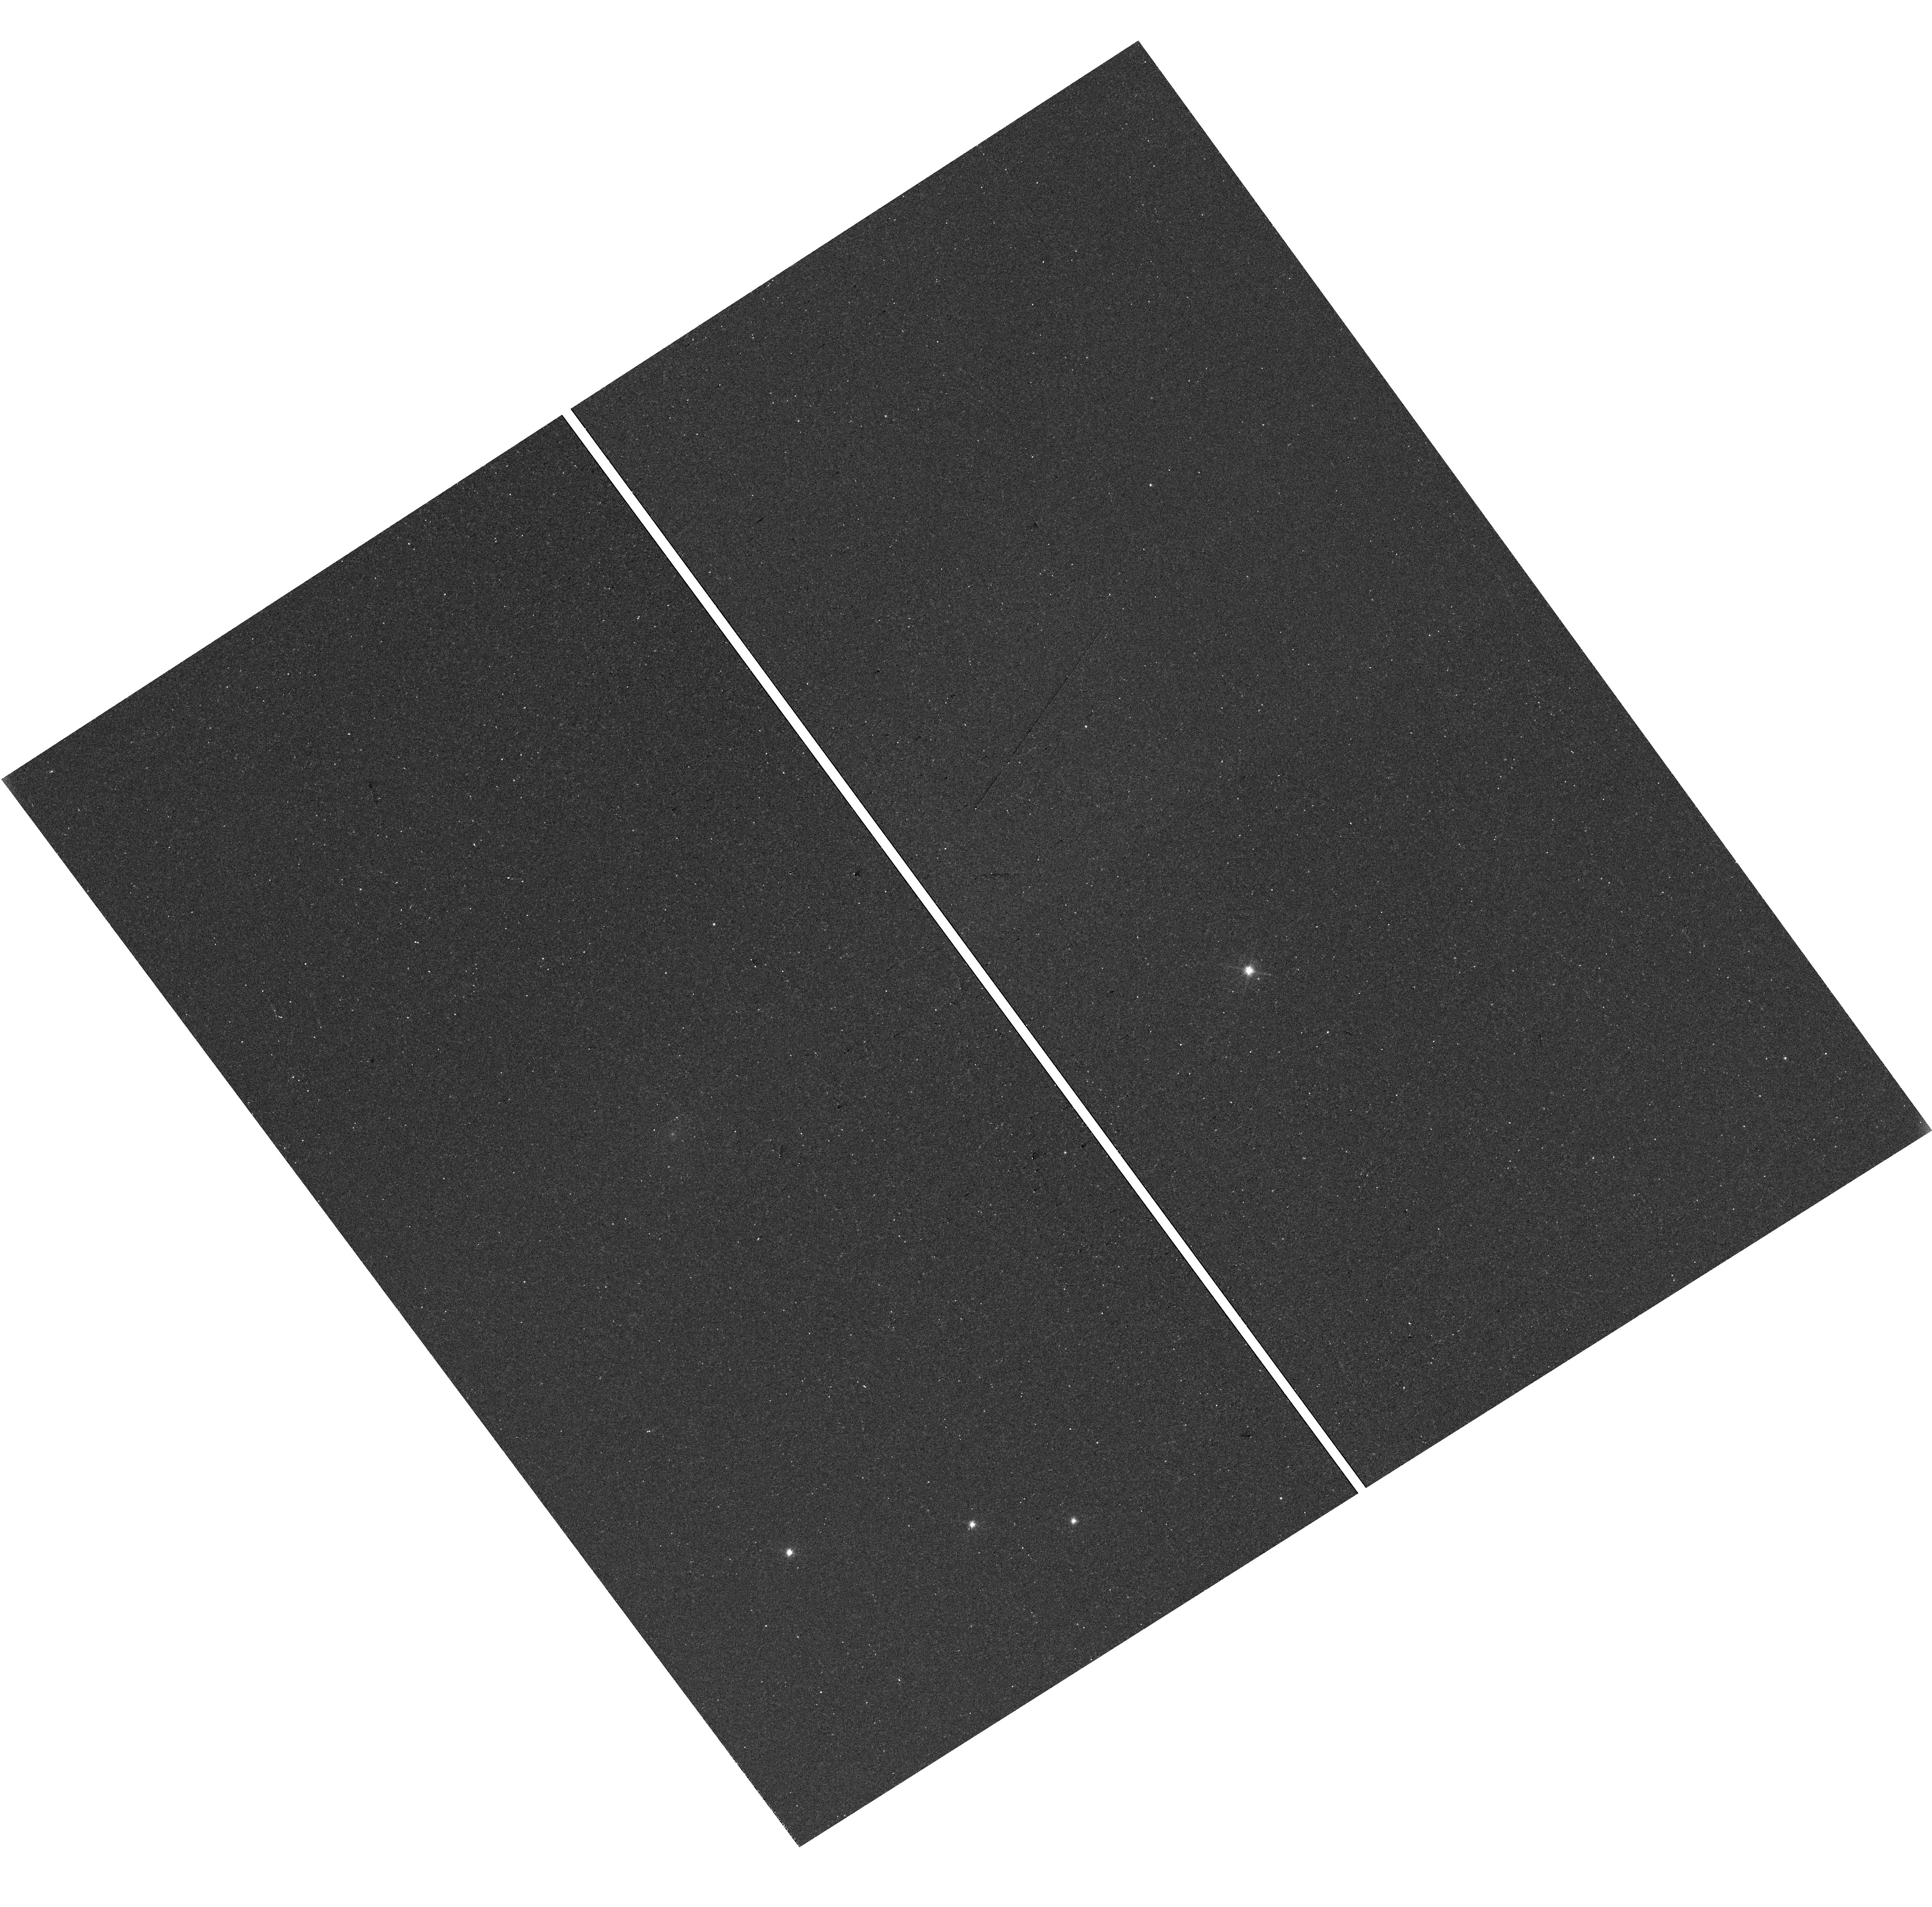
Target: SSTTAUJ042730.2+244123
Instrument: WFC3/UVIS
Filter: F606W
Exposure: 27 min
Observation ID: hst_17067_03_wfc3_uvis_f606w_iey503

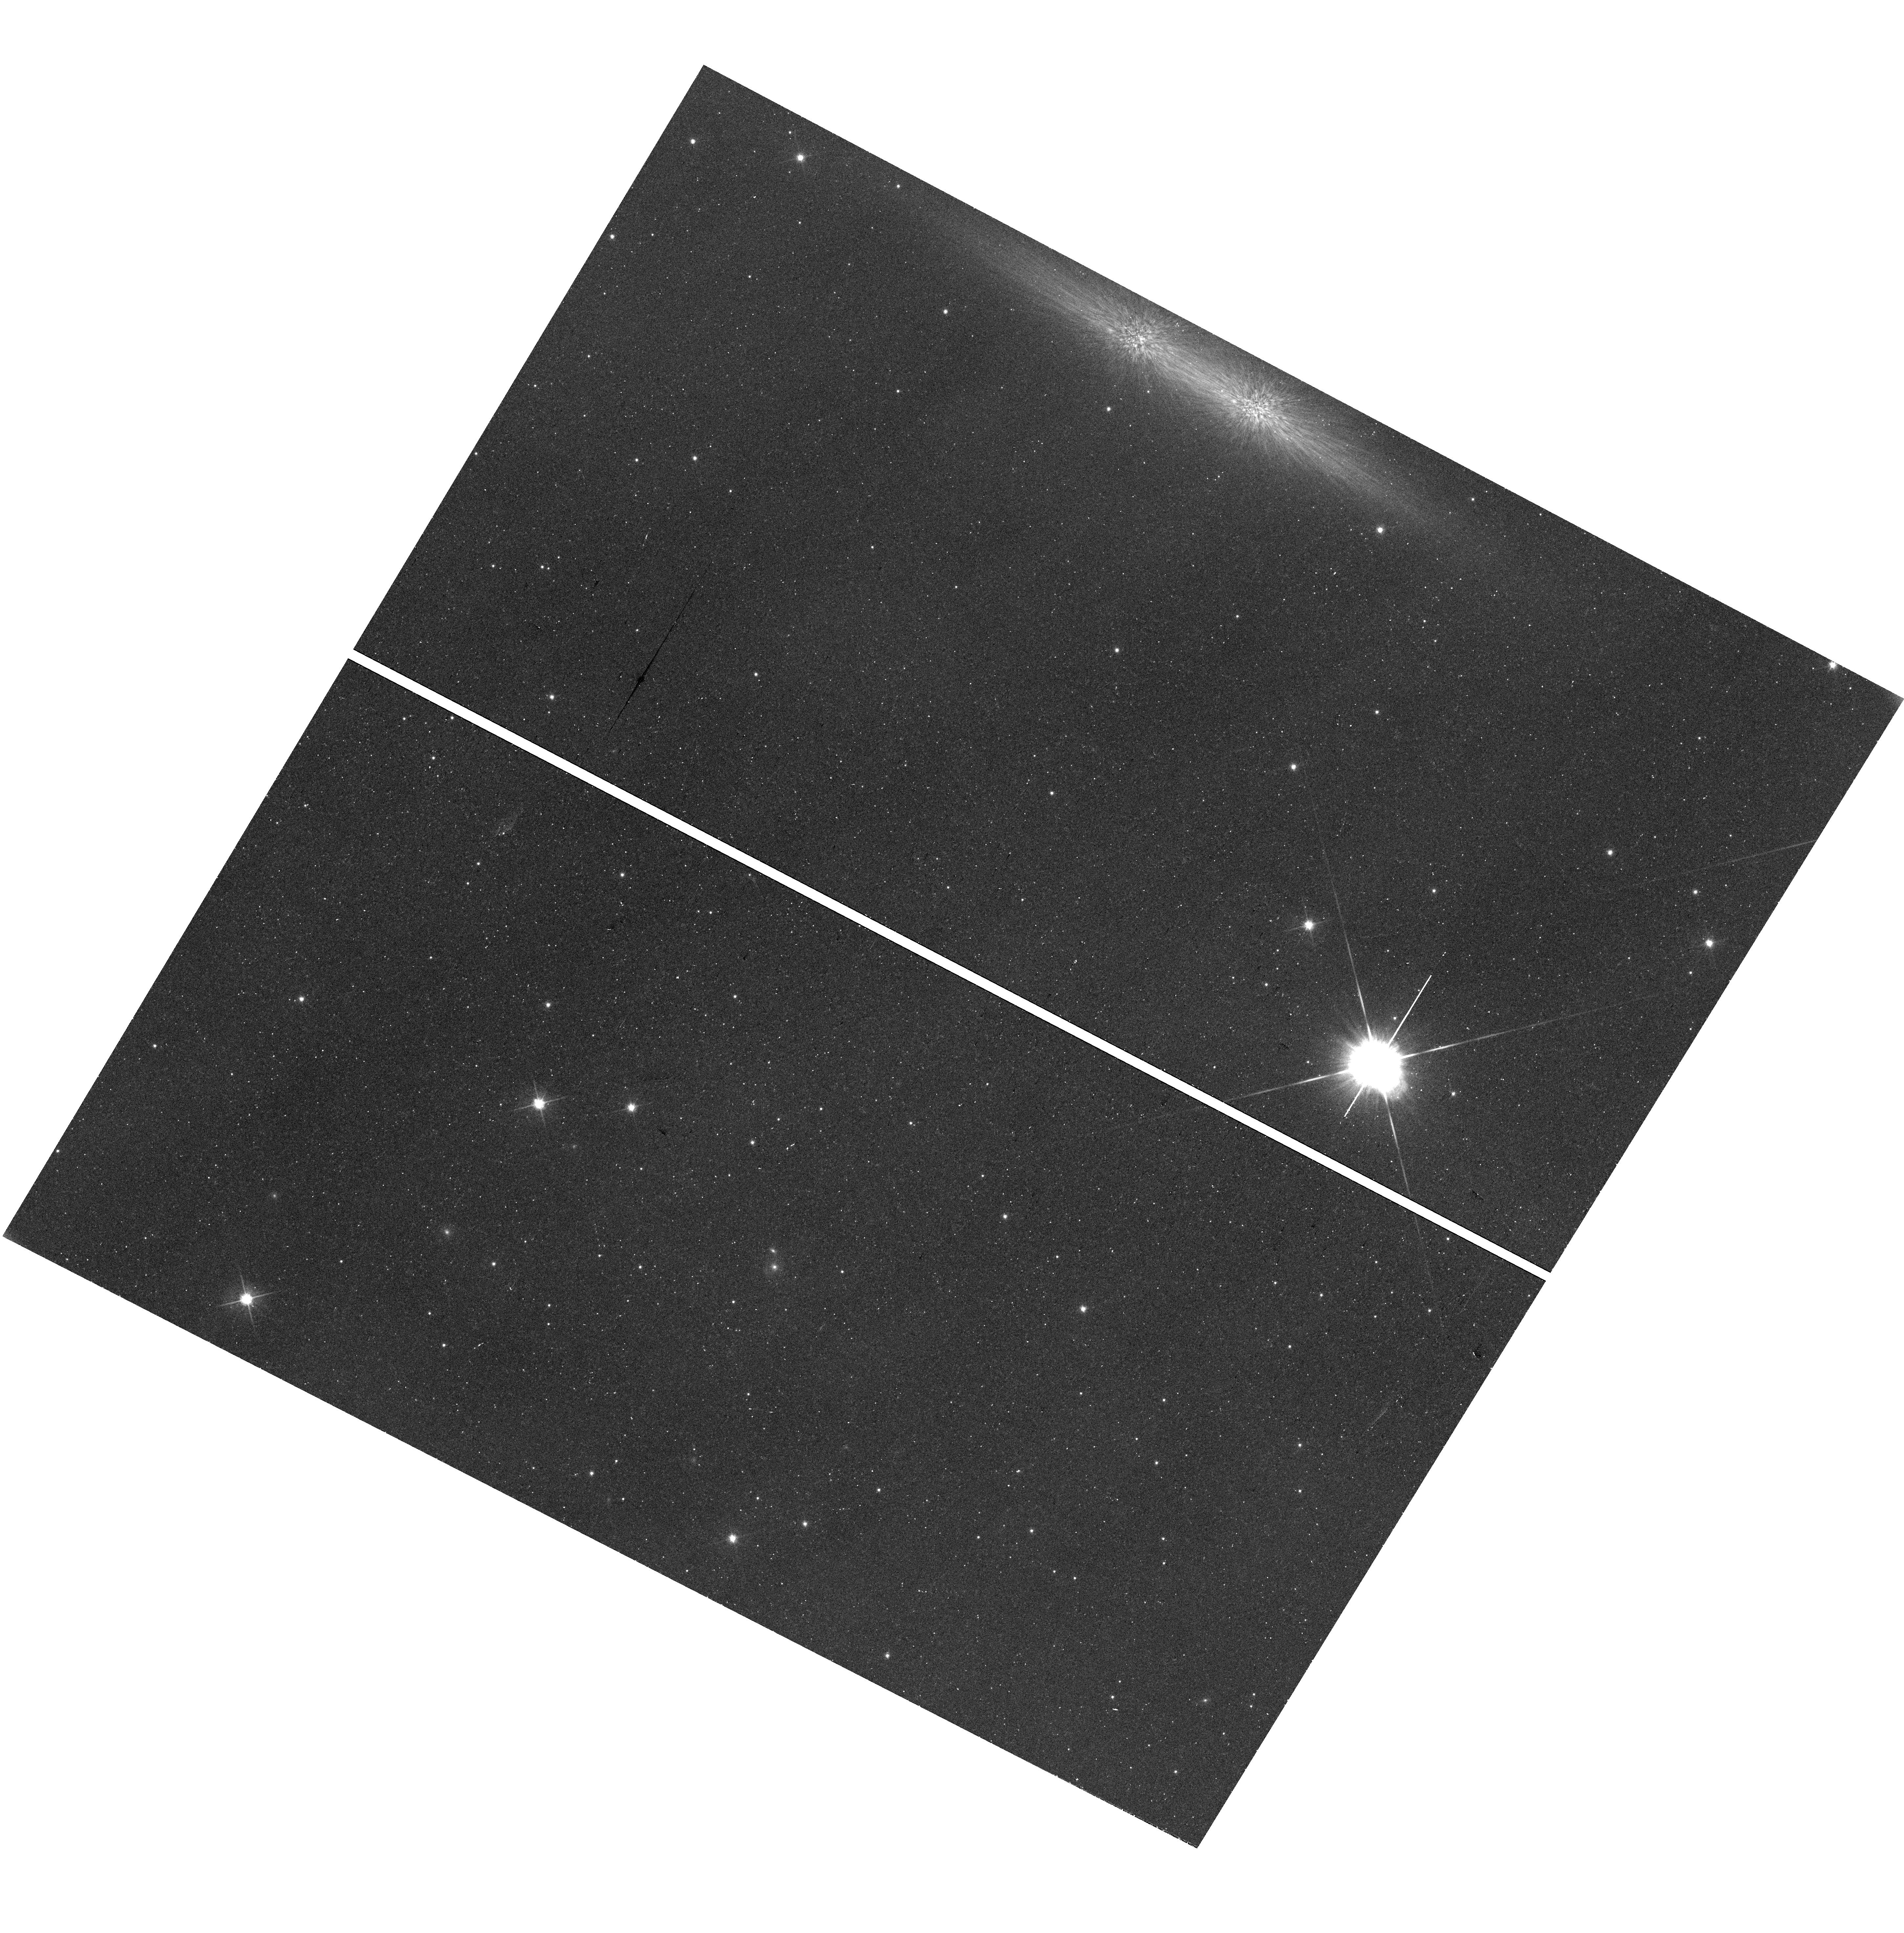
Target: SSTC2DJ162332.2-242553
Instrument: WFC3/UVIS
Filter: F606W
Exposure: 28 min
Observation ID: hst_17067_09_wfc3_uvis_f606w_iey509

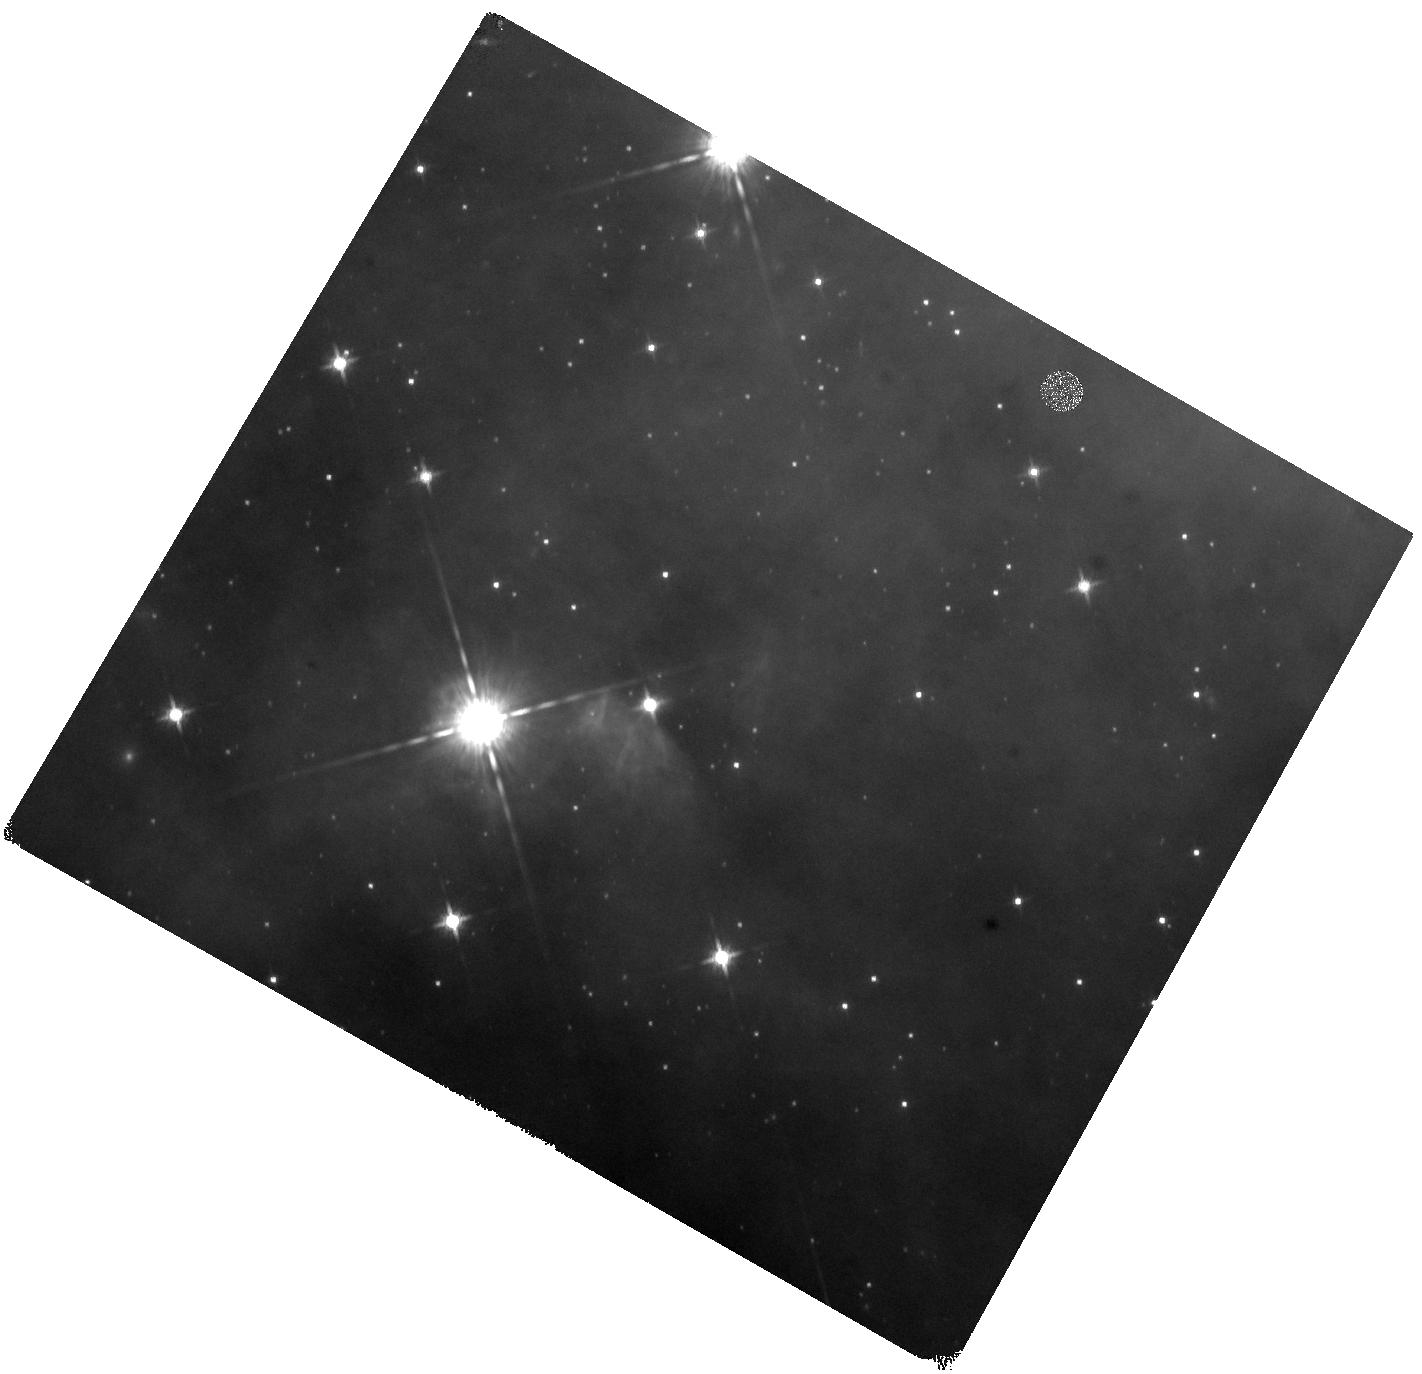
Target: SSTC2DJ162703.6-242005
Instrument: WFC3/IR
Filter: F160W
Exposure: 40 min
Observation ID: hst_17067_23_wfc3_ir_f160w_iey523

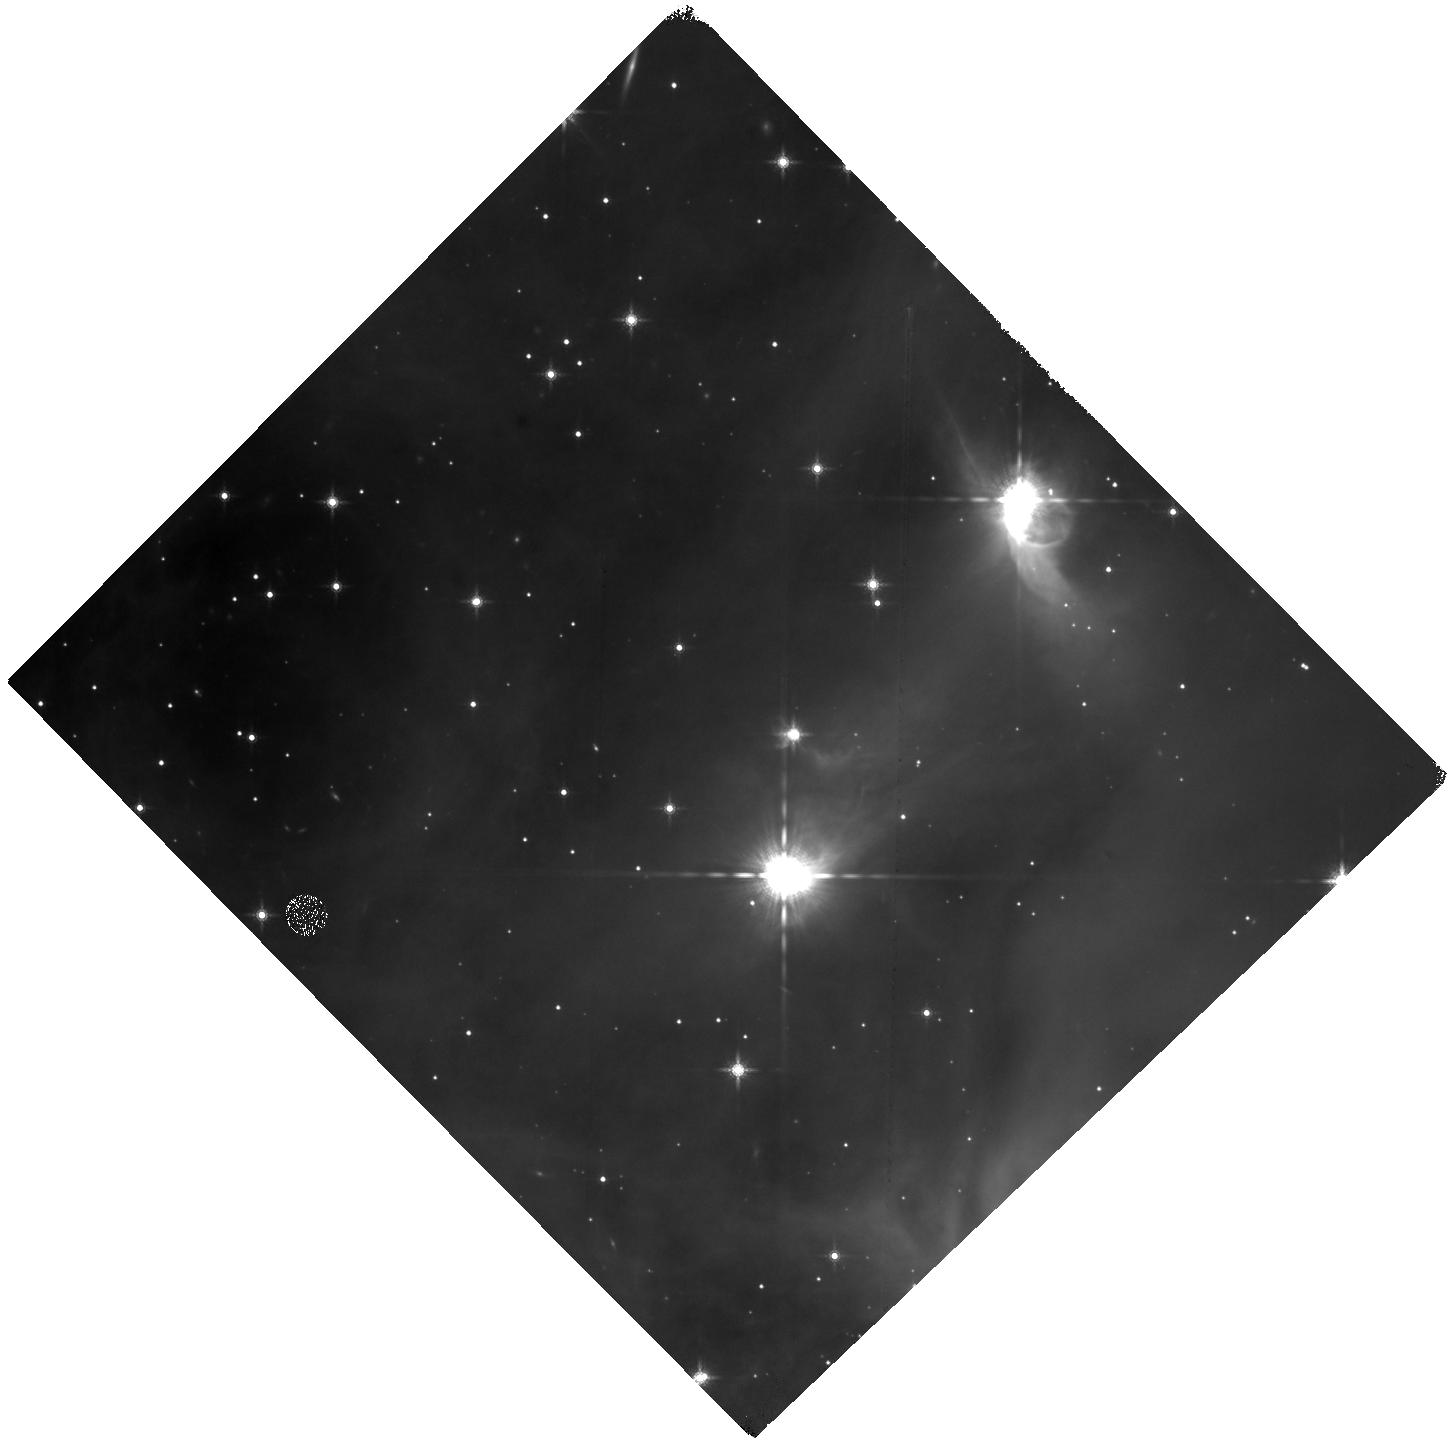
Target: SSTGBSJ111003.4-763311
Instrument: WFC3/IR
Filter: F160W
Exposure: 44 min
Observation ID: hst_17067_17_wfc3_ir_f160w_iey517

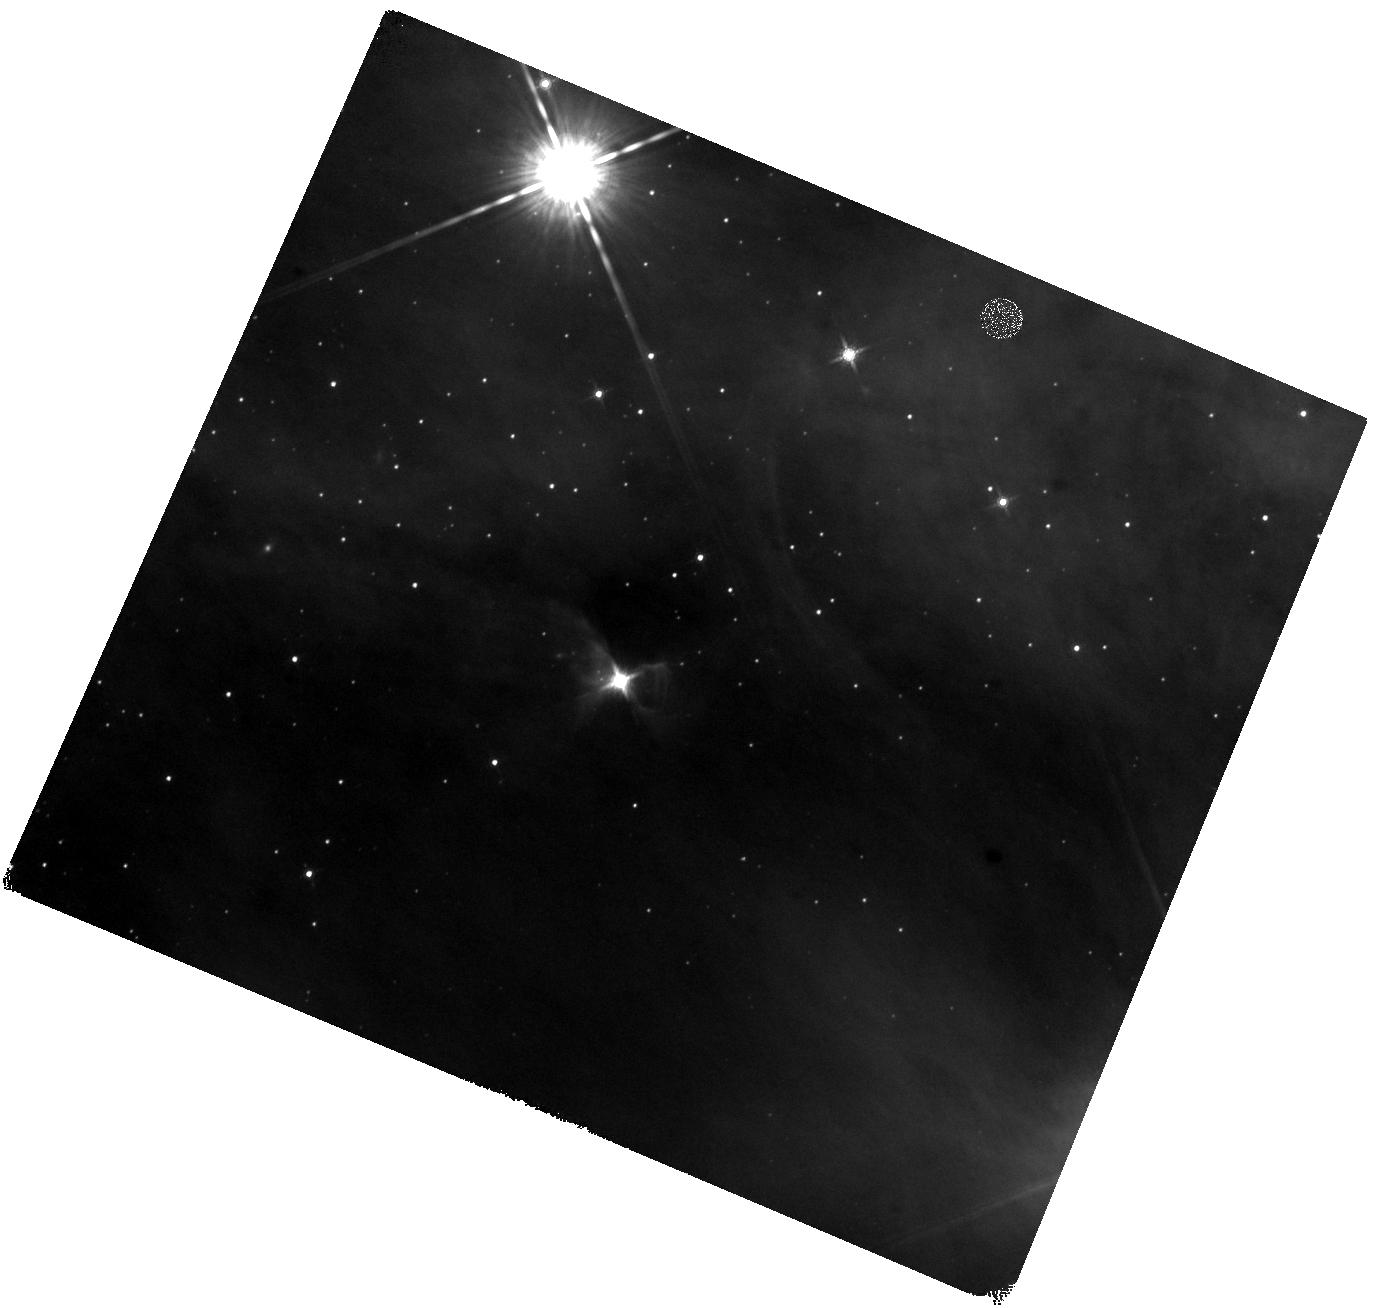
Target: SSTC2DJ162738.9-244020
Instrument: WFC3/IR
Filter: F160W
Exposure: 40 min
Observation ID: hst_17067_24_wfc3_ir_f160w_iey524

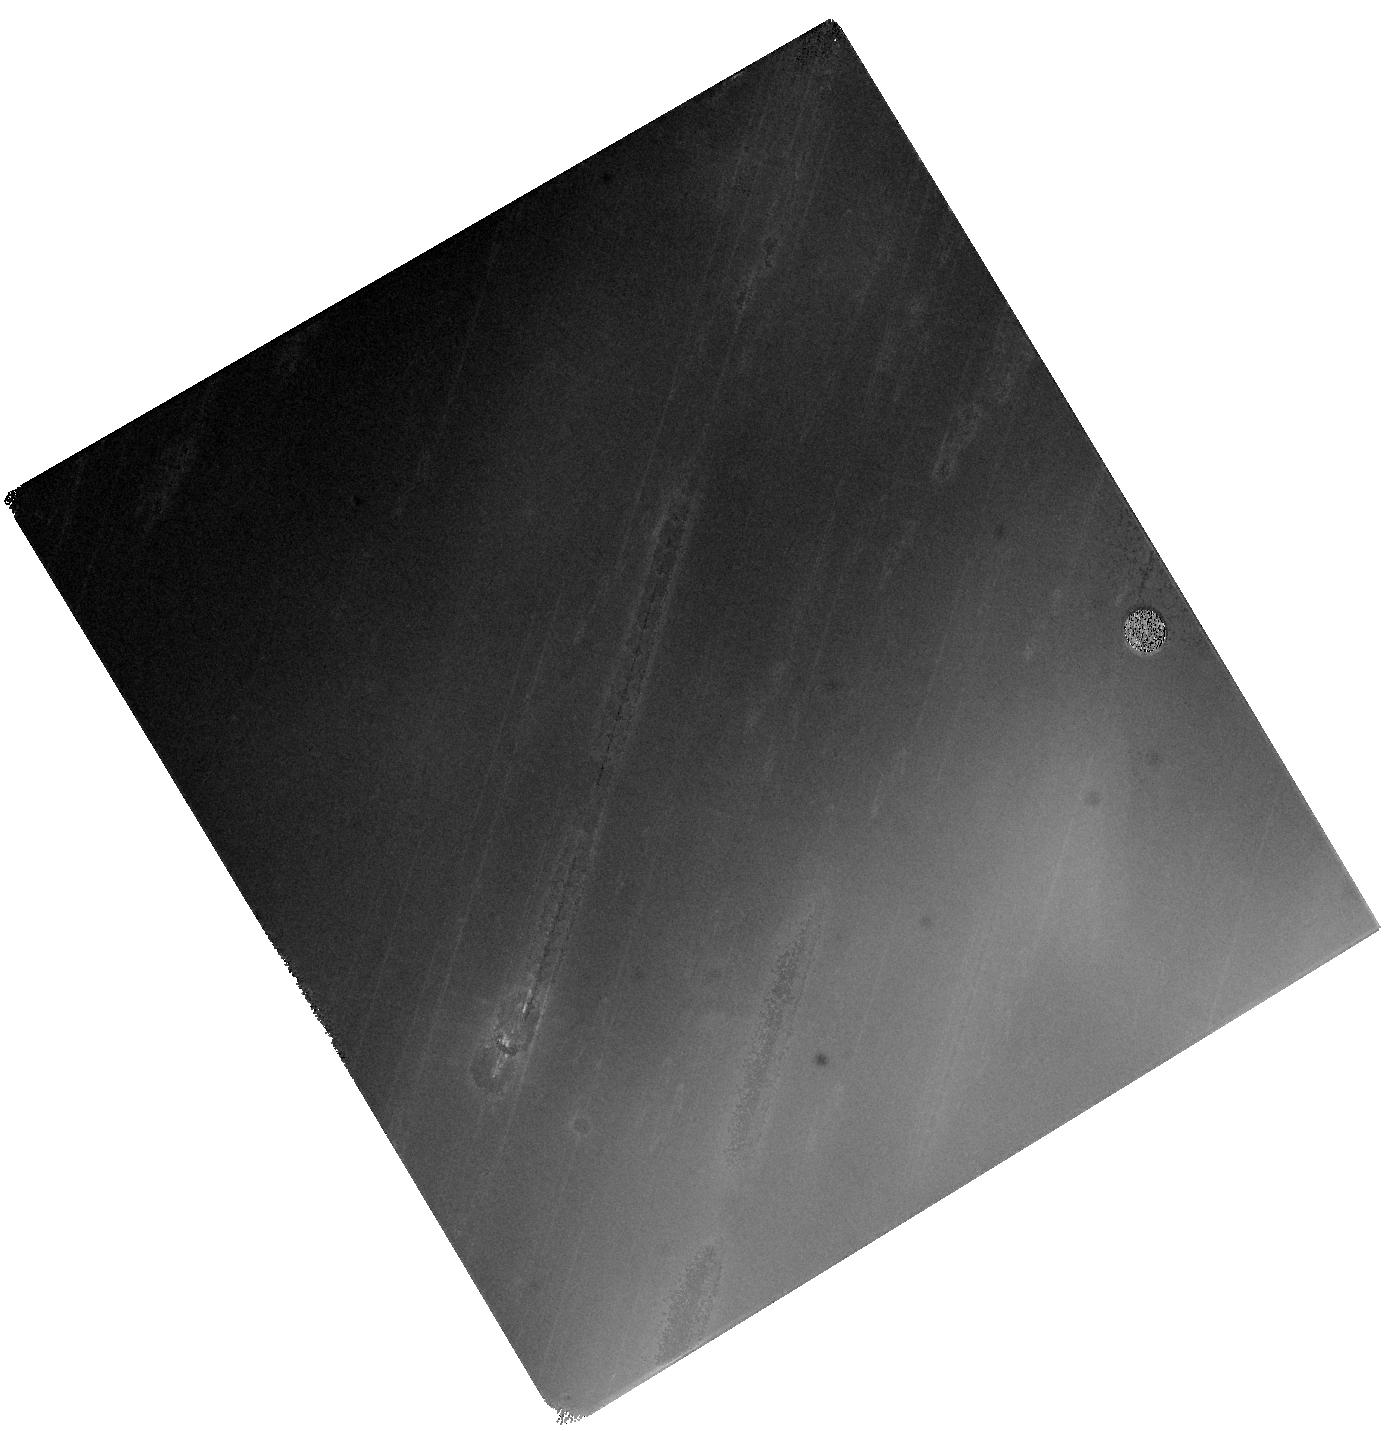
Target: SSTGBSJ110721.4-772211
Instrument: WFC3/IR
Filter: F160W
Exposure: 44 min
Observation ID: hst_17067_16_wfc3_ir_f160w_iey516

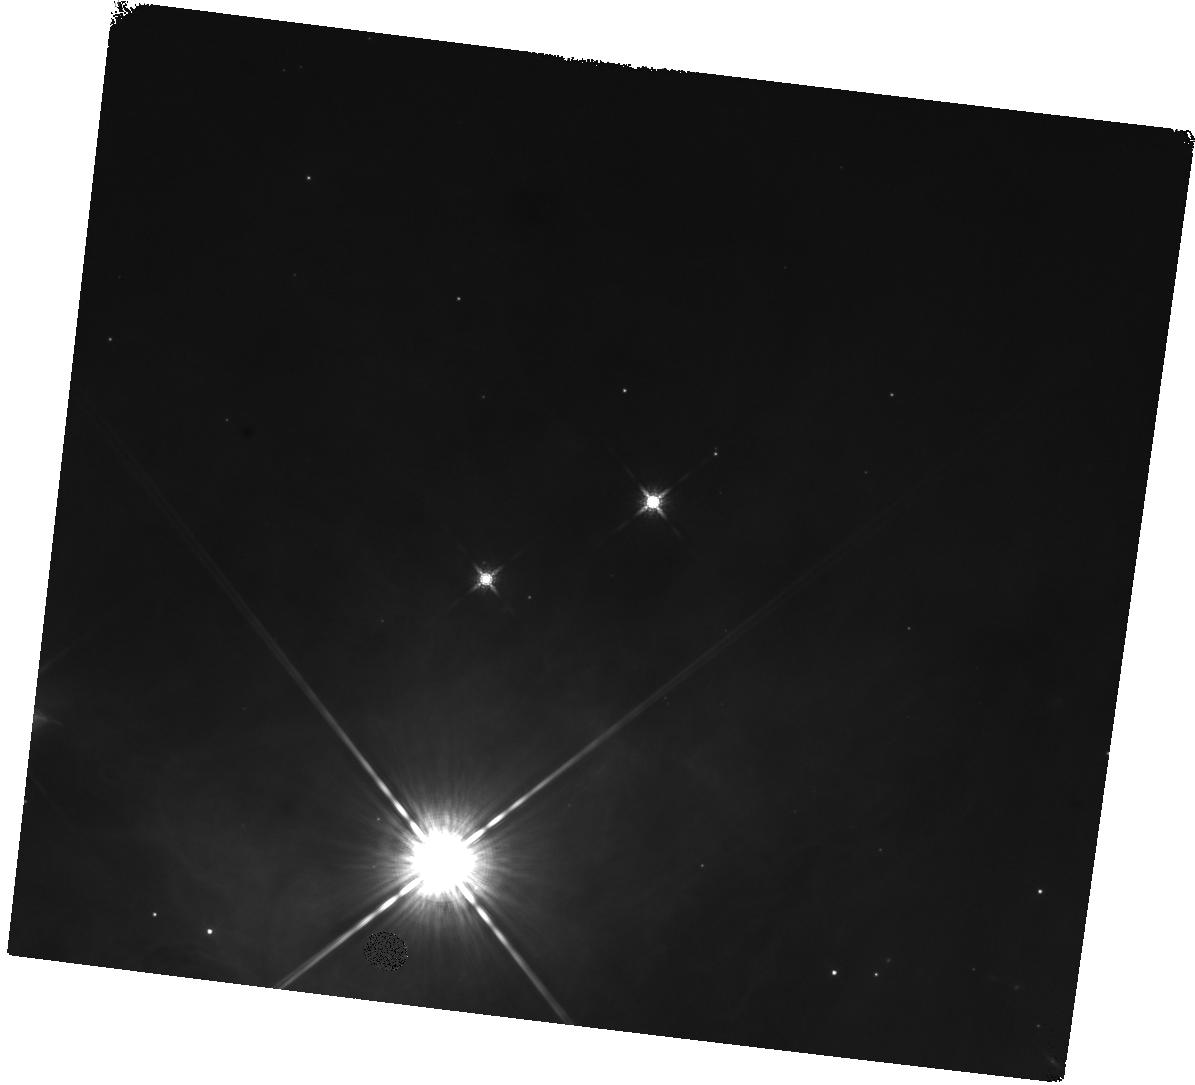
Target: SSTTAUJ041845.0+282052
Instrument: WFC3/IR
Filter: F160W
Exposure: 40 min
Observation ID: hst_17067_28_wfc3_ir_f160w_iey528

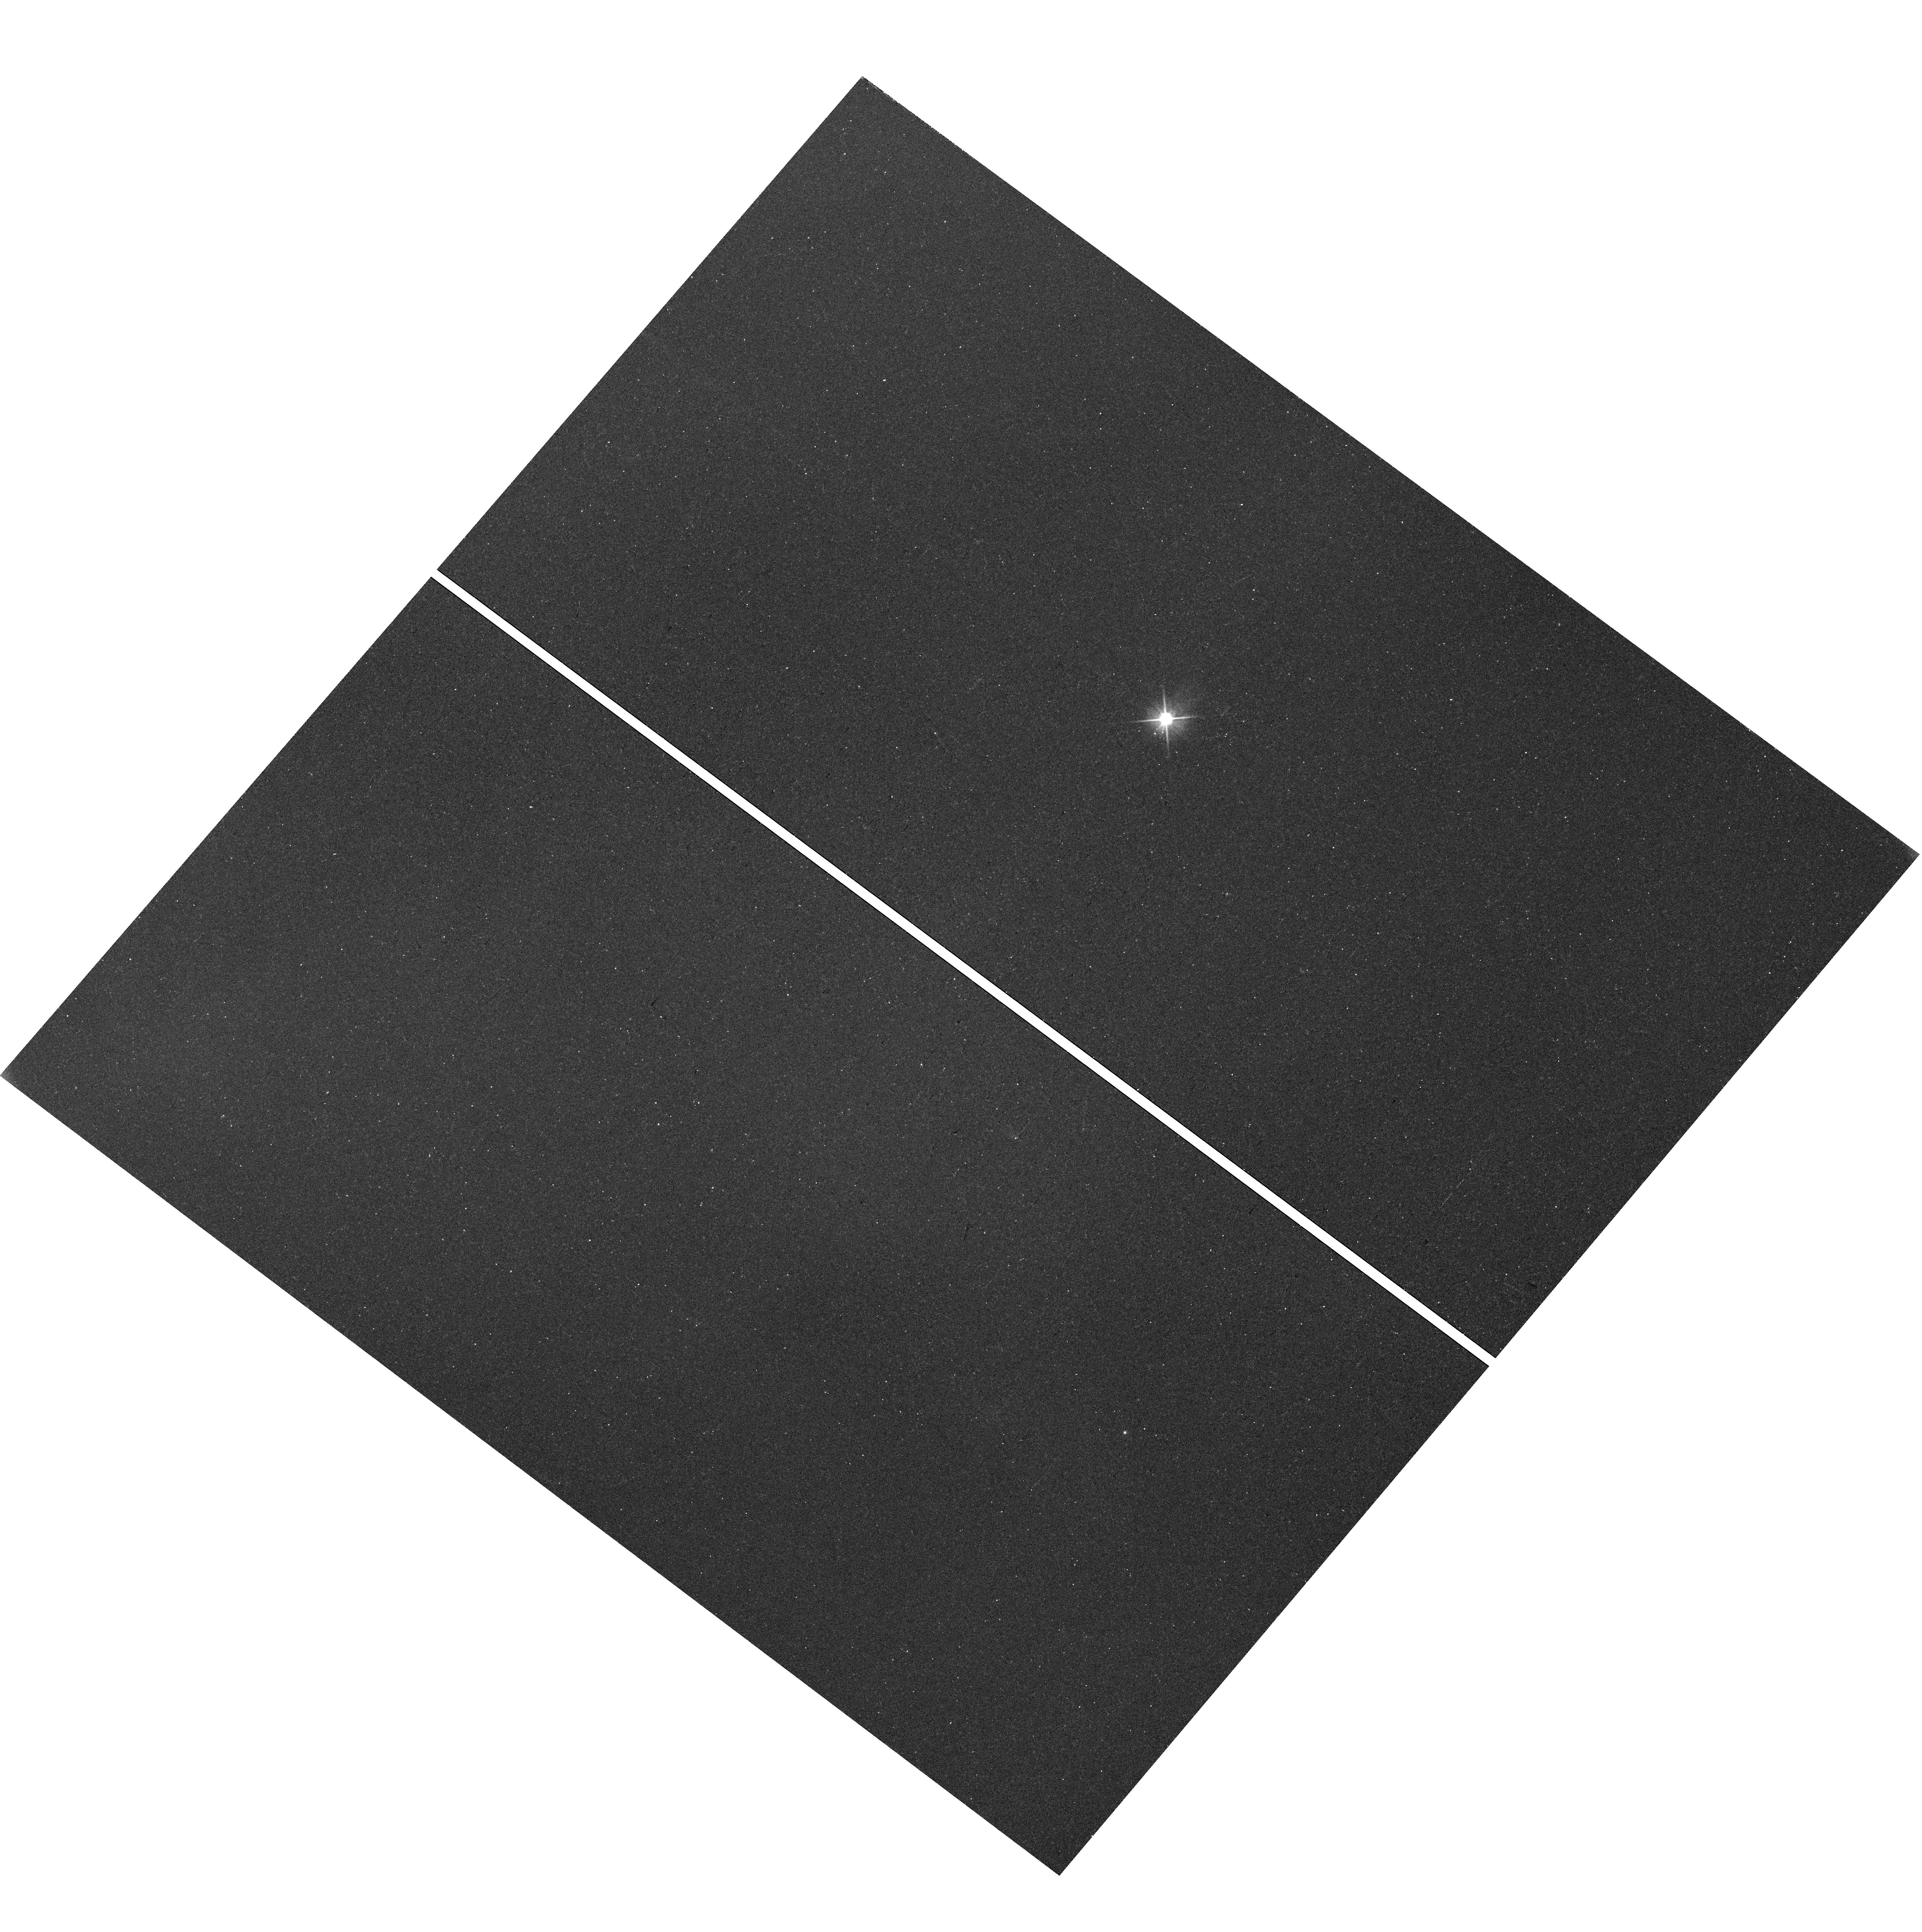
Target: SSTC2DJ162730.6-243235
Instrument: WFC3/UVIS
Filter: F606W
Exposure: 28 min
Observation ID: hst_17067_z0_wfc3_uvis_f606w_iey5z0

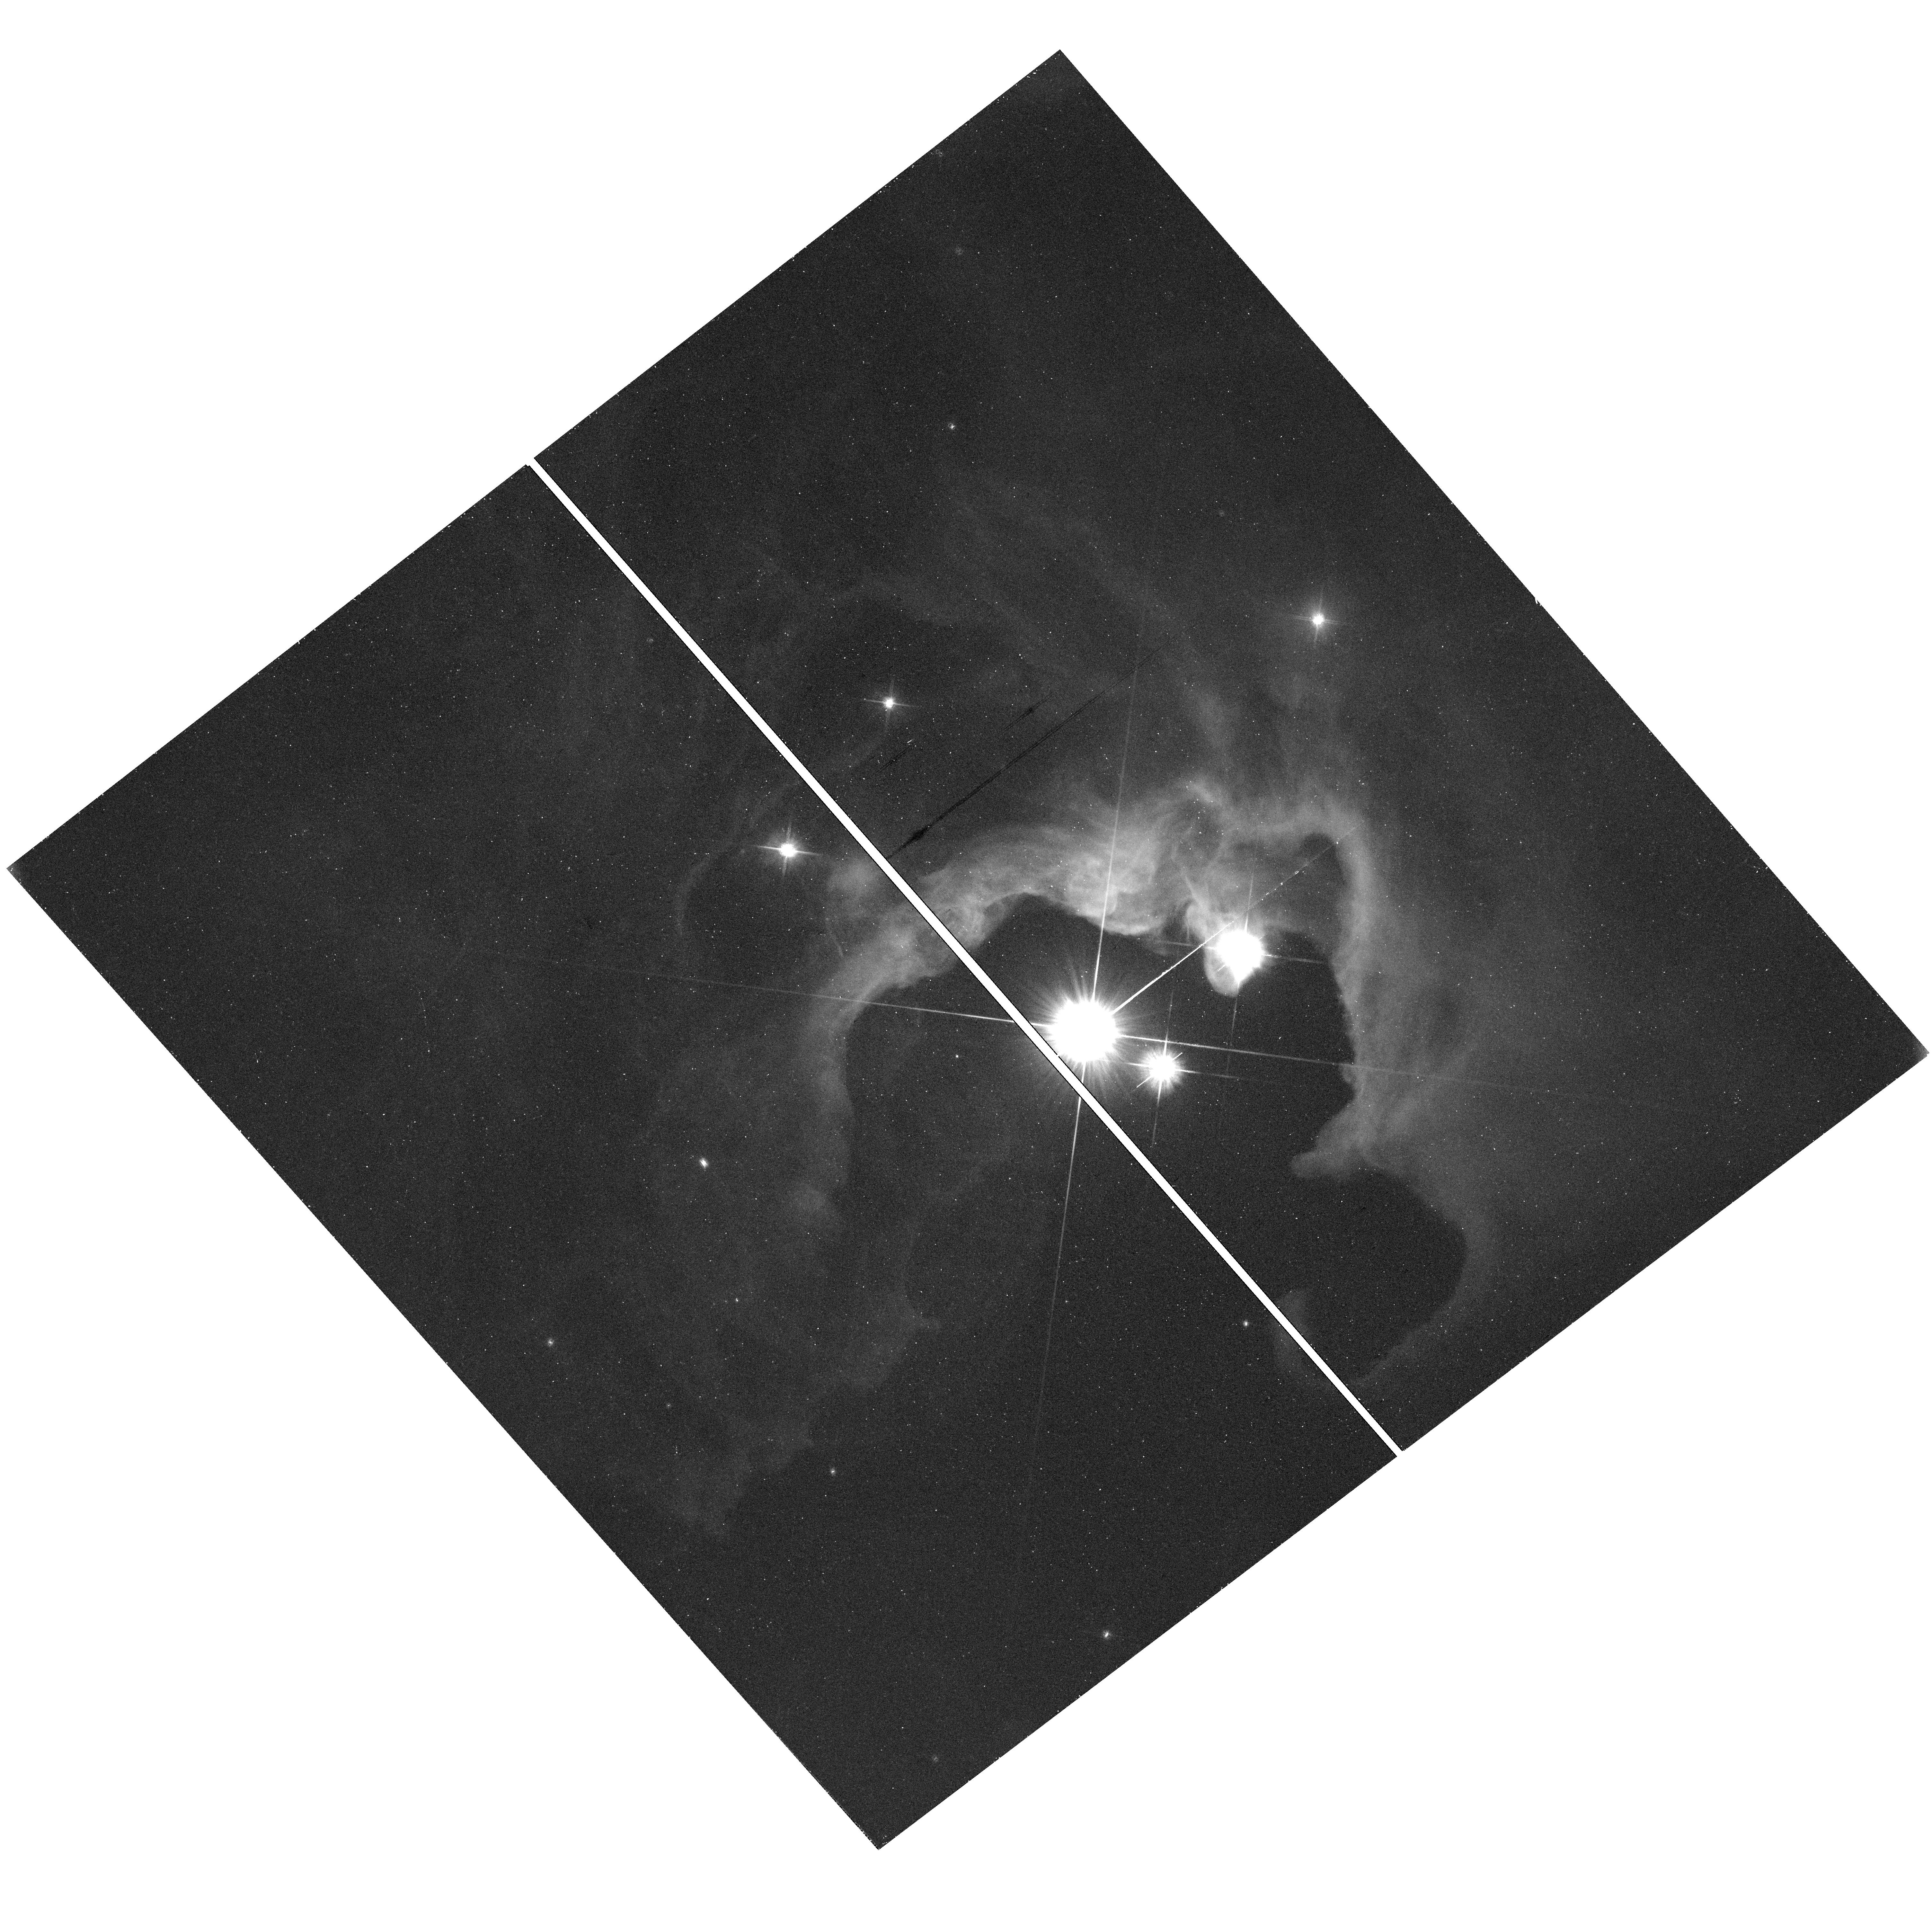
Target: SSTTAUJ043557.6+225357
Instrument: WFC3/UVIS
Filter: F606W
Exposure: 27 min
Observation ID: hst_17067_z3_wfc3_uvis_f606w_iey5z3

The diversity of protoplanetary disks: Imaging a complete sample of edge-on disks in four nearby star-forming regions (PI: Duchene, Gaspard)

The remarkable breadth of exoplanetary systems most likely finds its origin in their parent protoplanetary disks. Understanding the diversity of the physical properties and evolutionary pathways of these disks is therefore key to interpret the wealth of data that has been accumulated on exoplanets over the past two decades. High-angular resolution observations of disks, the most direct method to characterize their properties, is a challenging task in most cases and detailed individual studies are limited to a small set of favorable objects which are unlikely to be representative of the entire population. Edge-on protoplanetary disks offer unique advantages by blocking direct starlight and by providing an ideal perspective to study the disk vertical structure, which is expected to be affected by dust settling as part of the planet formation process. After a few serendipitous early discoveries, a method to identify likely edge-on disks was designed based on their peculiar spectral energy distribution. An HST pilot program confirmed that over half of the candidates were resolved as edge-on disks. Here we propose to conduct a complete survey of all HST-accessible edge-on disk candidates in four nearby star-forming regions (Taurus-Auriga, Chamaeleon, Lupus, Ophiuchus) to confirm their nature, and to enable a statistically meaningful ensemble analysis of the properties of protoplanetary disks. This survey is expected to roughly triple the number of edge-on disks identified through a uniform set of criteria in these regions and will allow us to empirically determine the true diversity of disk properties and to identify trends connected to disk evolution.